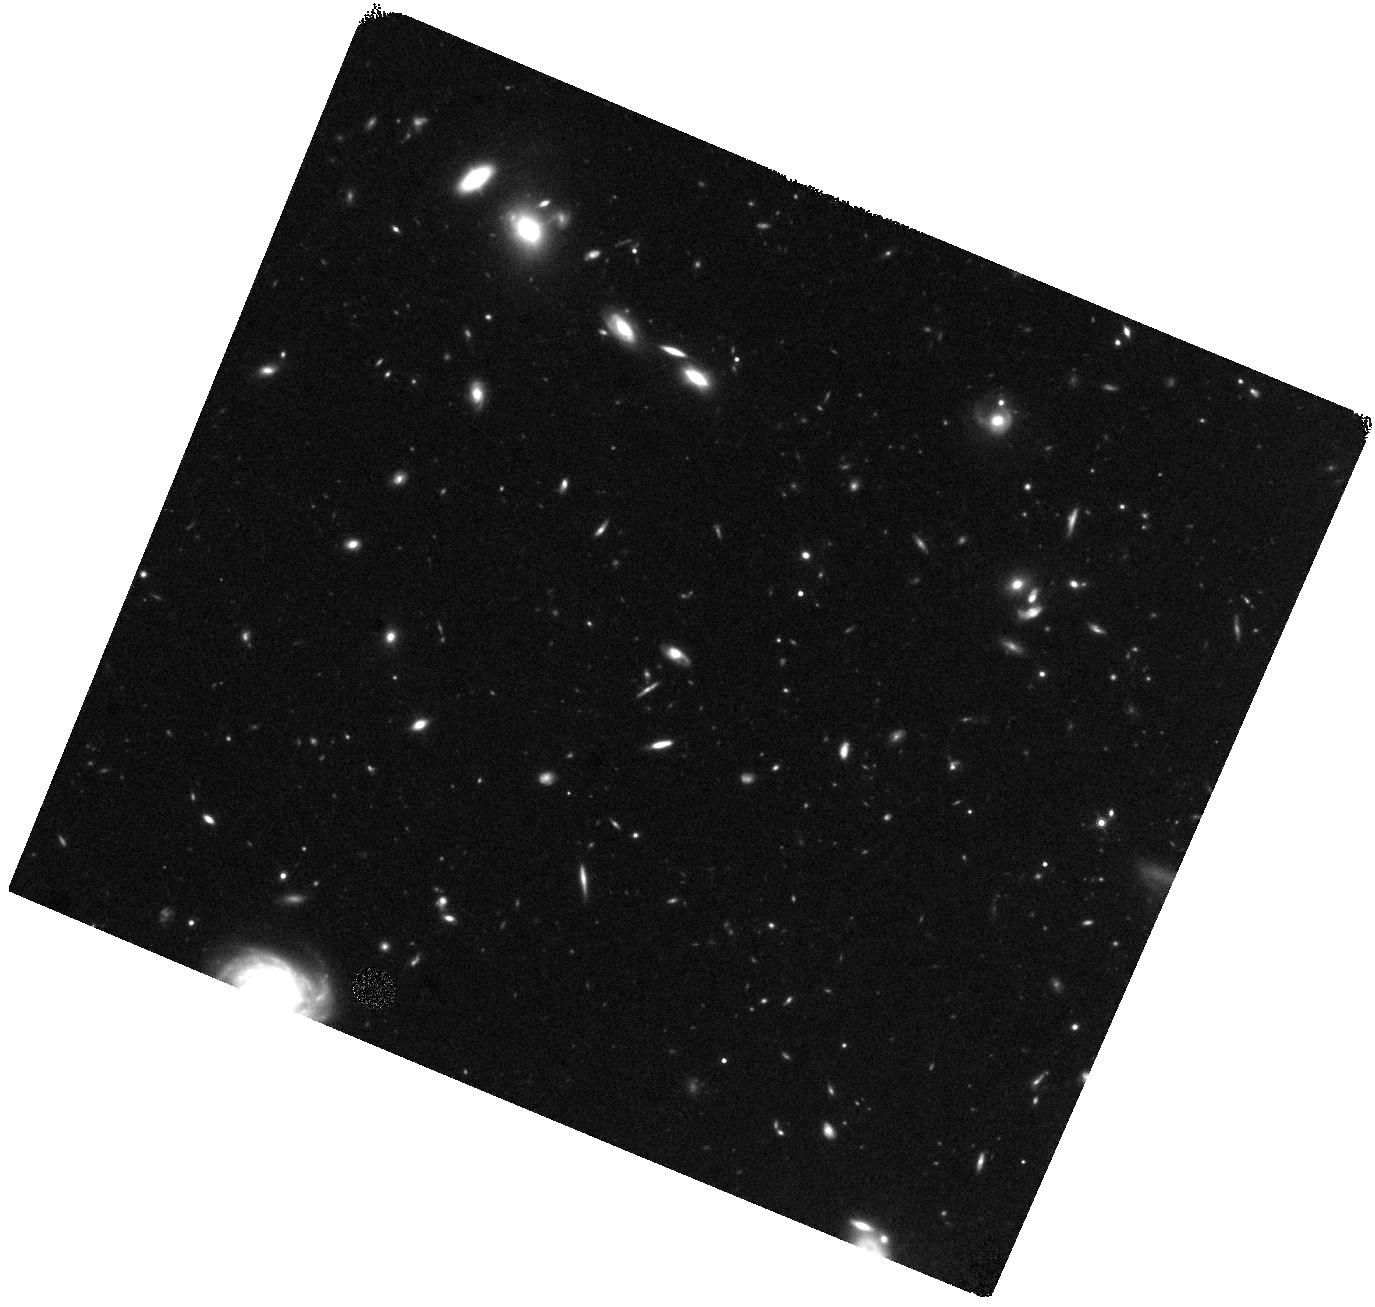
Target: GRB130603B
Instrument: WFC3/IR
Filter: F160W
Exposure: 44 min
Observation ID: hst_13497_w2_wfc3_ir_f160w_ic81w2

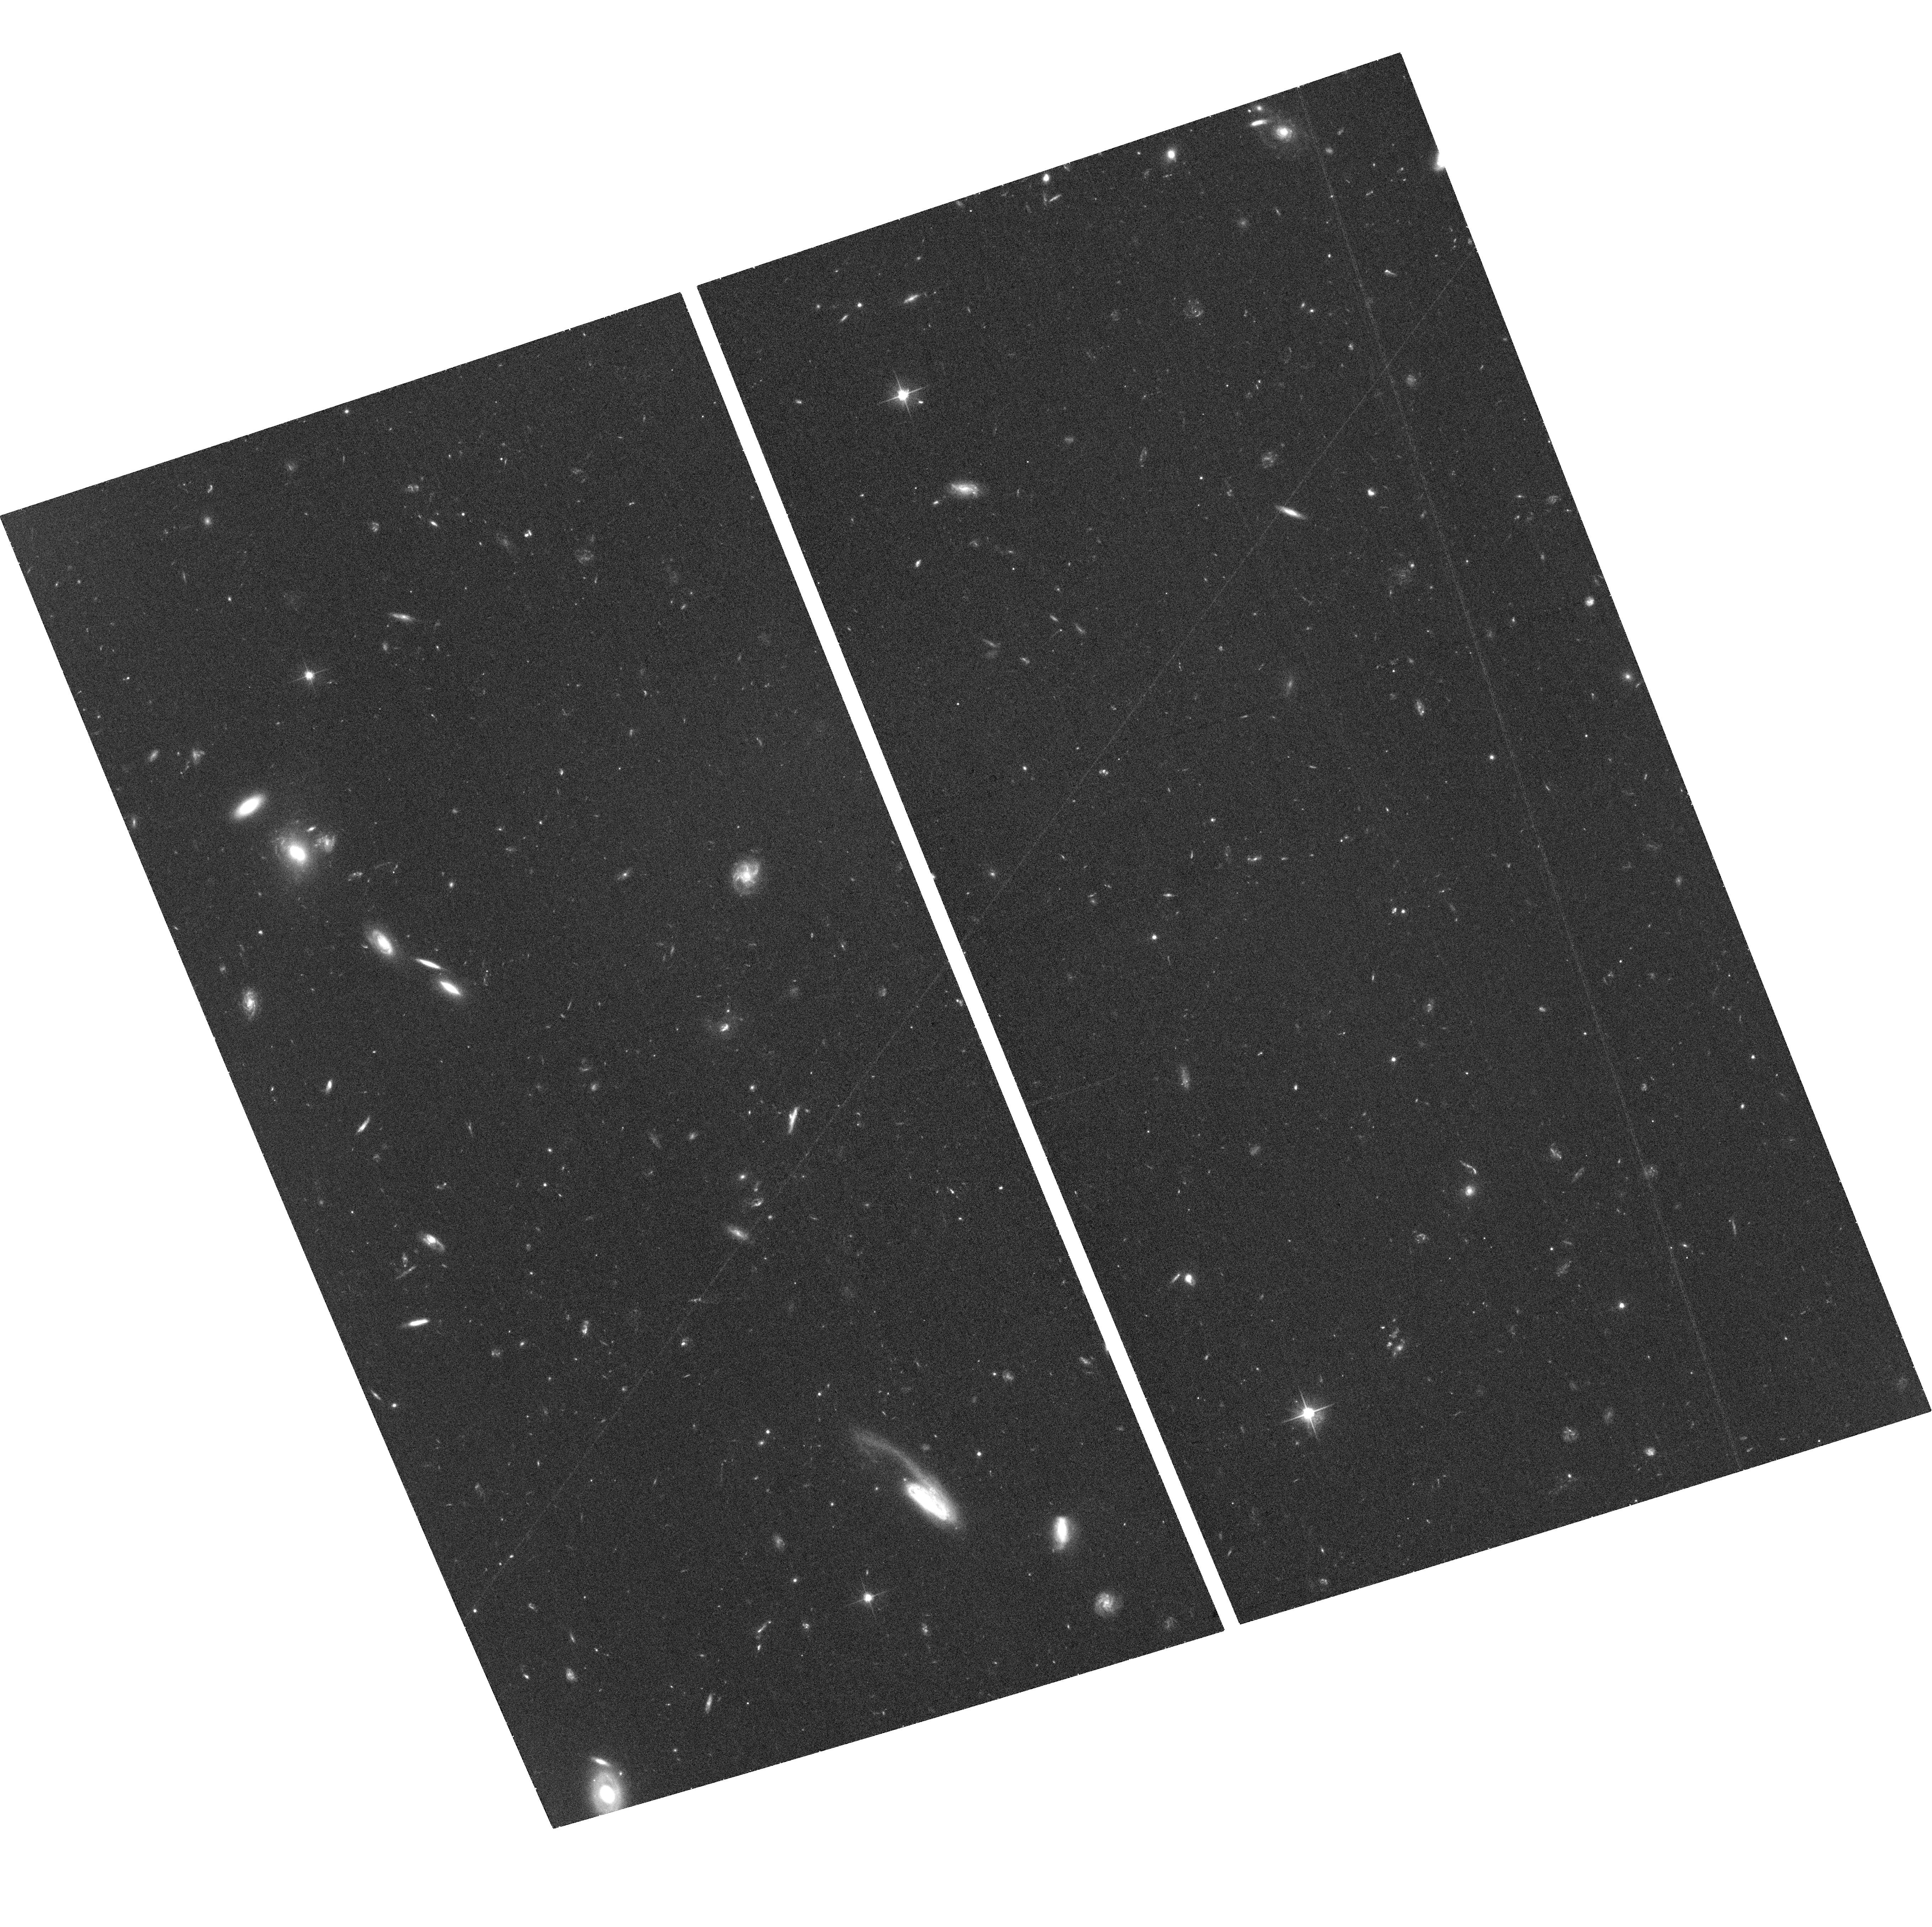
Target: GRB130603B
Instrument: ACS/WFC
Filter: F606W
Exposure: 37 min
Observation ID: hst_13497_a1_acs_wfc_f606w_jc81a1

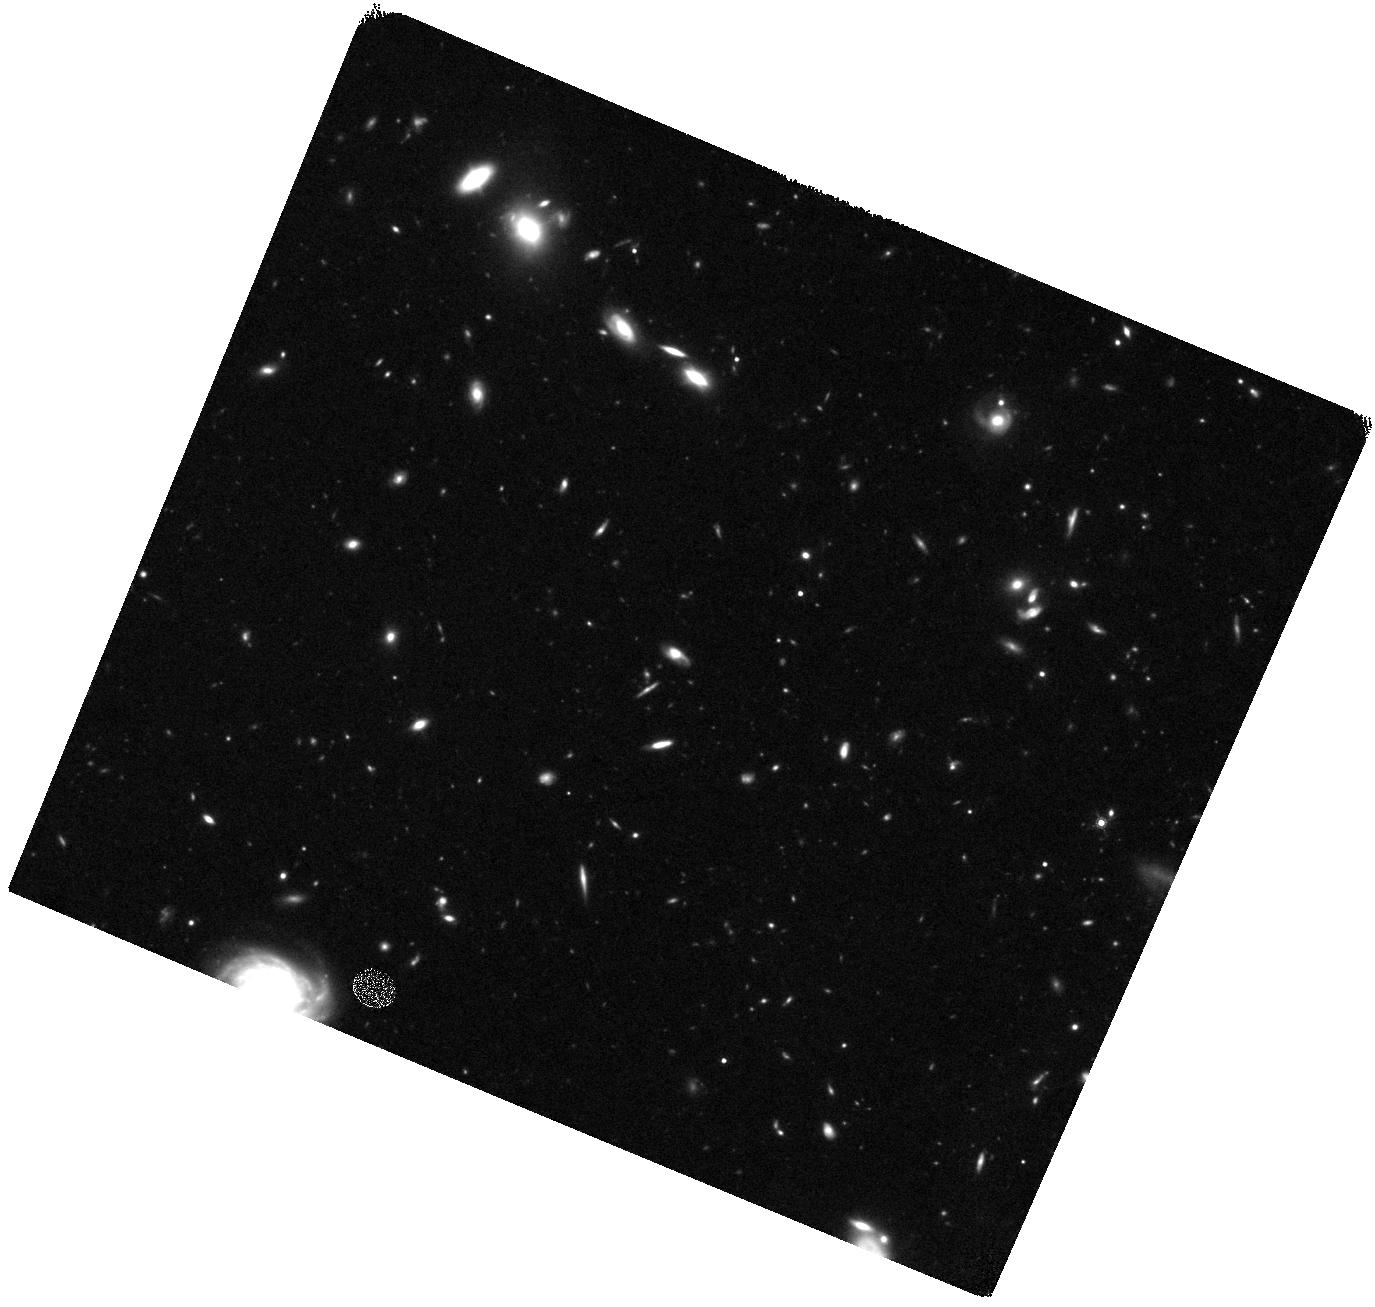
Target: GRB130603B
Instrument: WFC3/IR
Filter: F160W
Exposure: 44 min
Observation ID: hst_13497_w1_wfc3_ir_f160w_ic81w1

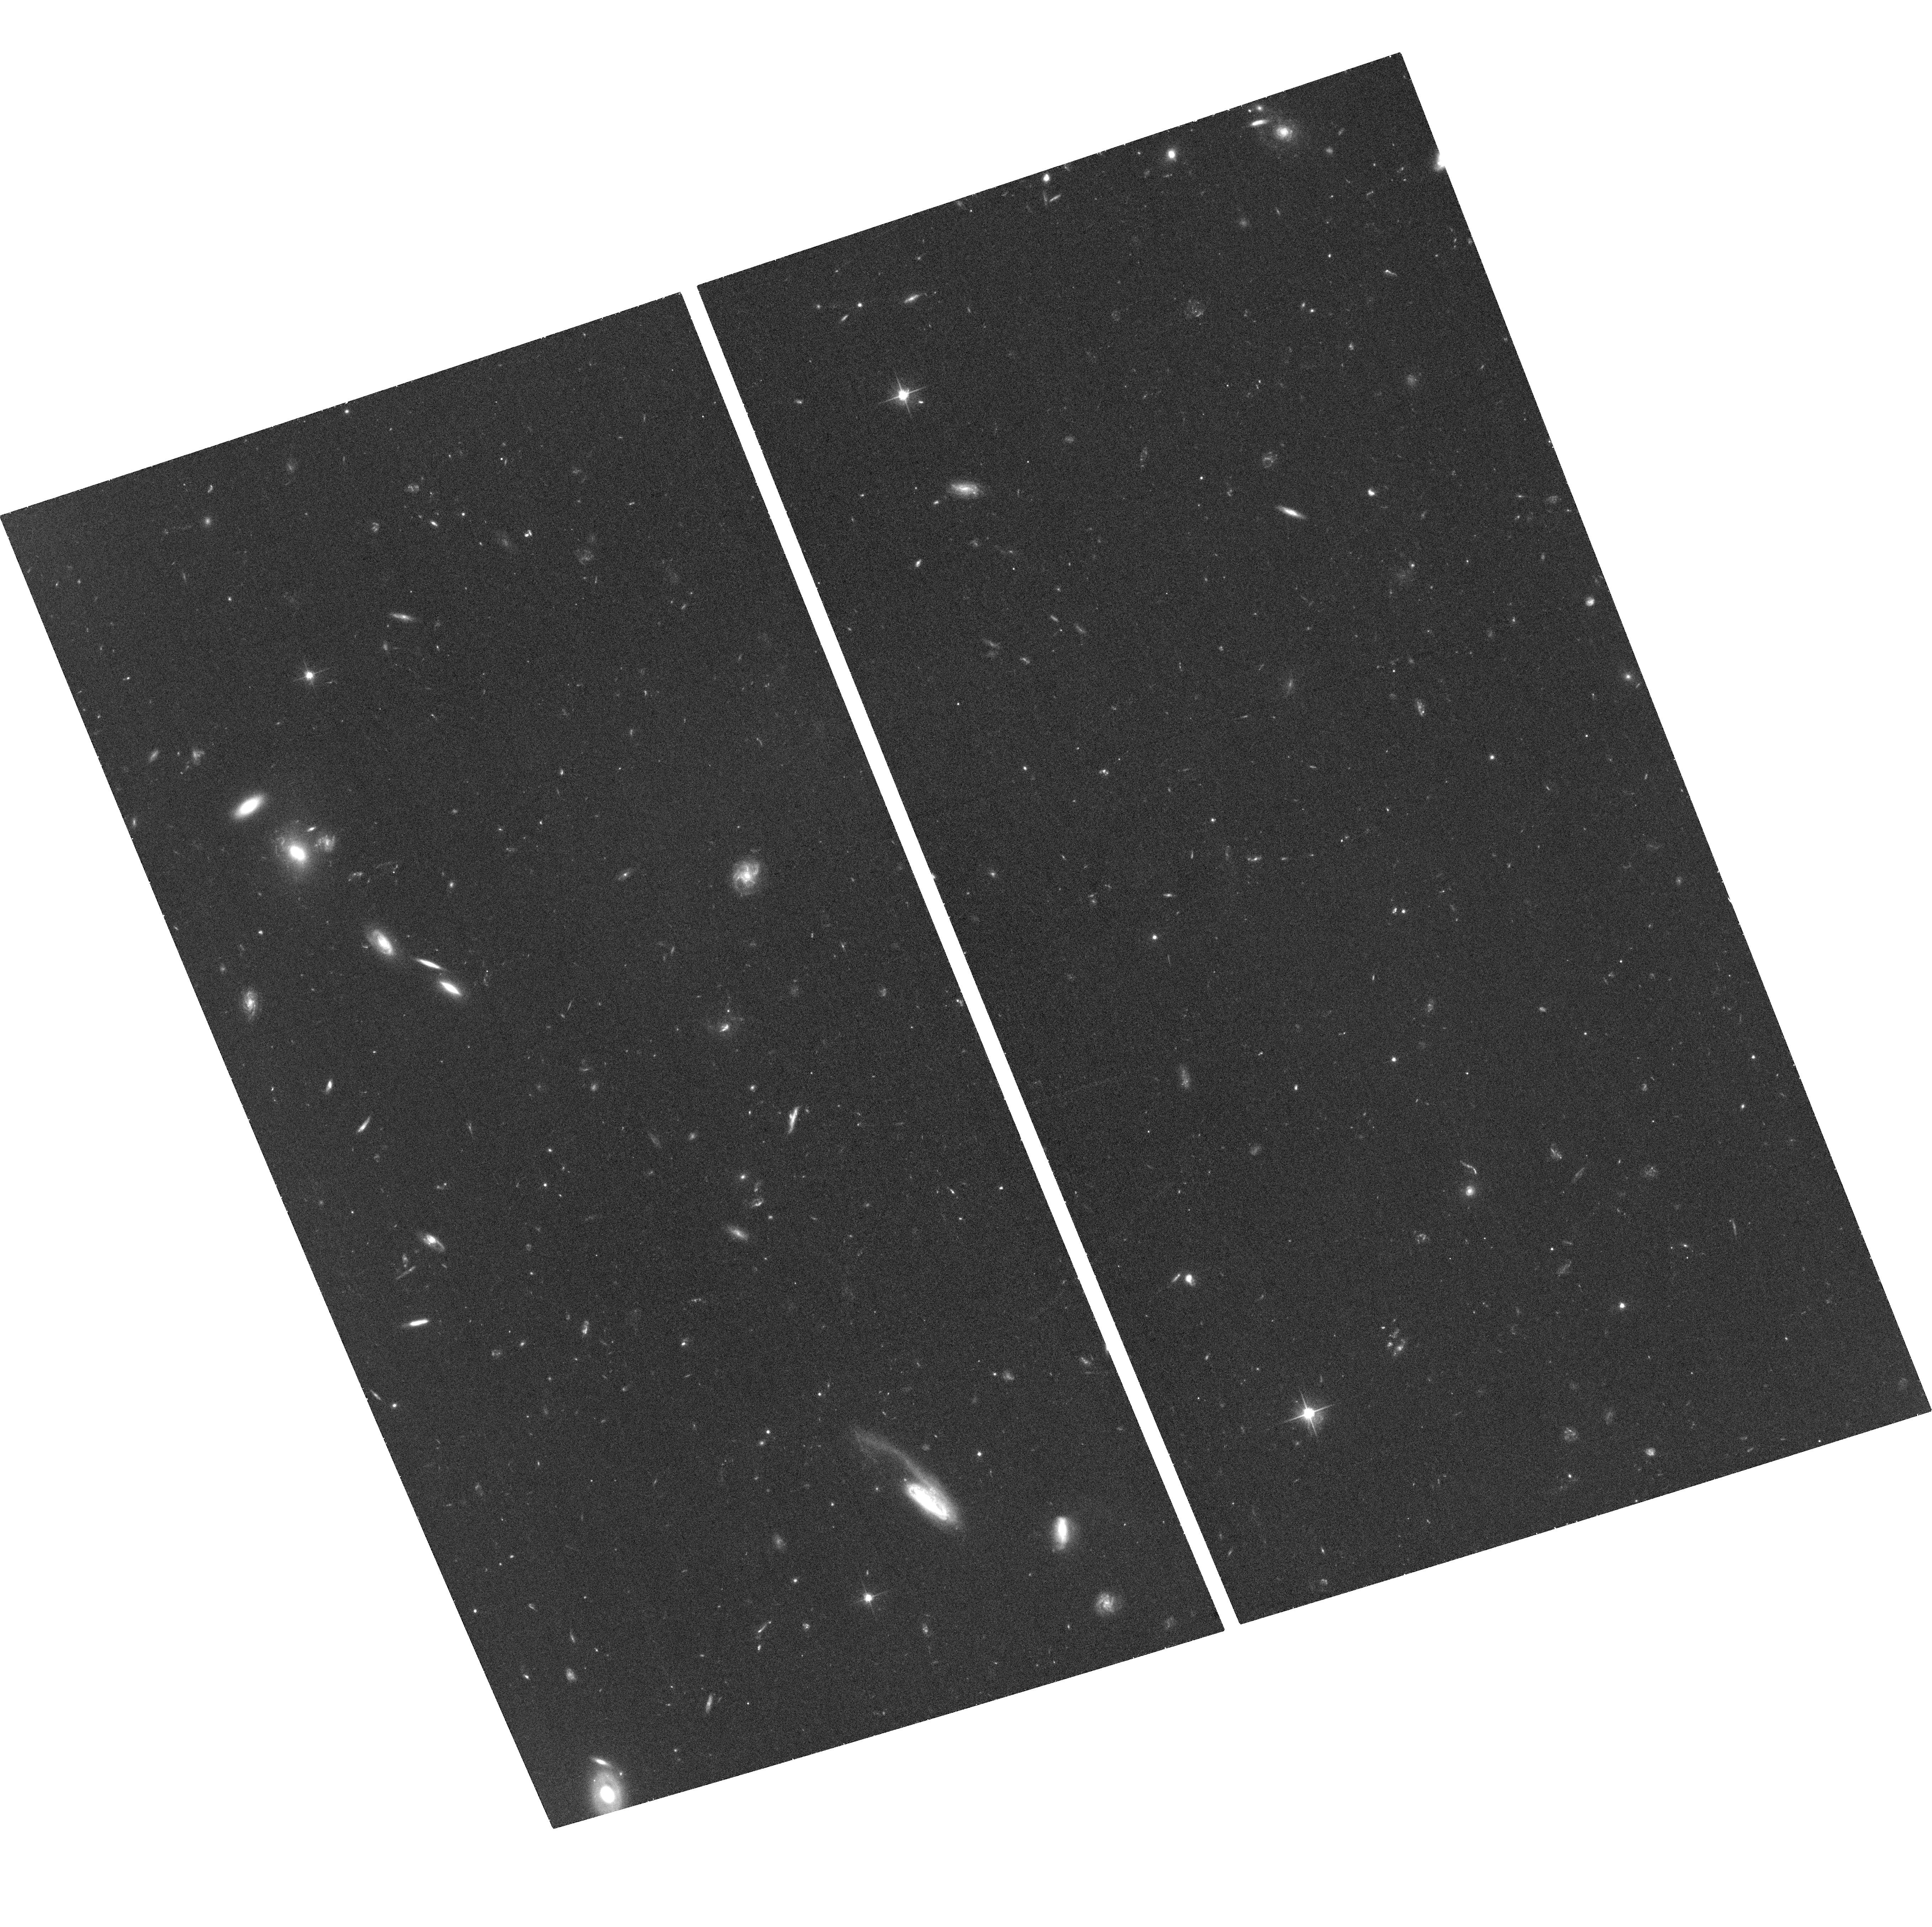
Target: GRB130603B
Instrument: ACS/WFC
Filter: F606W
Exposure: 37 min
Observation ID: hst_13497_a2_acs_wfc_f606w_jc81a2

A smoking gun for a neutron star merger in a short GRB? (PI: Tanvir, Nial Rahil)

The nature of short duration gamma-ray bursts (SGRBs) represents one of the great unsolved mysteries of astrophysics today. While a favoured model for their origin is in the merger of two compact objects (e.g. neutron stars) this lacks a smoking gun to date. However, these mergers are expected to create r-process elements and radioactive nickel, visible as a faint, fast transient in the days following the burst, a so-called kilonova. Recent calculations suggest much energy comes out in the near-infrared in the days following the initial burst. Here we propose for such a search in the burst GRB 130603B, the first short-GRB to have a firm redshift established directly from the afterglow. At z~0.3 the faint transient is expected to peak a few days after the burst at a H-band magnitude of ~25. Only HST has the sensitivity to detect this source, and the resolution to cleanly resolve it within its host galaxy. Our modest observations will locate, or place strong constraints on the nature of any radioactive transient associated with an prime SGRB, and may finally solve the mystery of the origin of SGRBs. If found, it will also establish that there is an alternative, un-beamed electromagnetic counterpart to binary neutron star mergers, which will have great value in the future in localising gravitational wave sources.